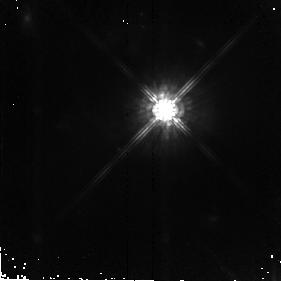
Target: F07599+6508. Instrument: NICMOS/NIC2. Filter: F160W. Exposure: 43 min. Observation ID: n8s212010

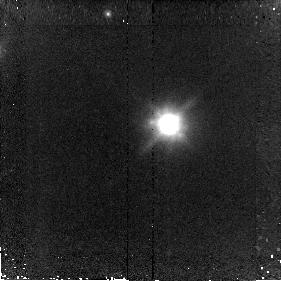
Target: F01004-2237. Instrument: NICMOS/NIC2. Filter: F160W. Exposure: 43 min. Observation ID: n8s204010

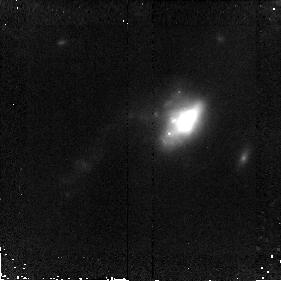
Target: F11095-0238. Instrument: NICMOS/NIC2. Filter: F160W. Exposure: 43 min. Observation ID: n8s215010

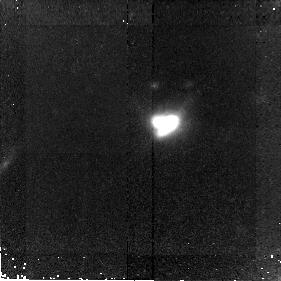
Target: F00397-1312. Instrument: NICMOS/NIC2. Filter: F160W. Exposure: 43 min. Observation ID: n8s202010

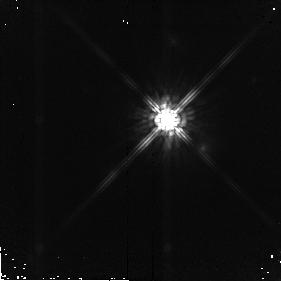
Target: SA107-626. Instrument: NICMOS/NIC2. Filter: F160W. Exposure: 17 min. Observation ID: n8s234020

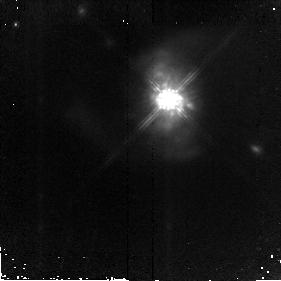
Target: F15462-0450. Instrument: NICMOS/NIC2. Filter: F160W. Exposure: 43 min. Observation ID: n8s223010

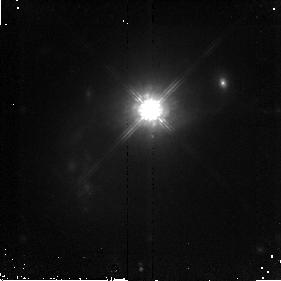
Target: PG0007+106. Instrument: NICMOS/NIC2. Filter: F160W. Exposure: 43 min. Observation ID: n8s228010

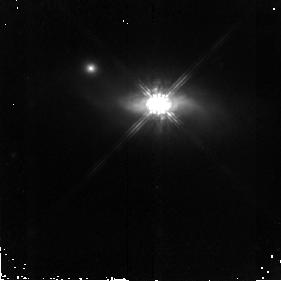
Target: PG1126-041. Instrument: NICMOS/NIC2. Filter: F160W. Exposure: 43 min. Observation ID: n8s231010

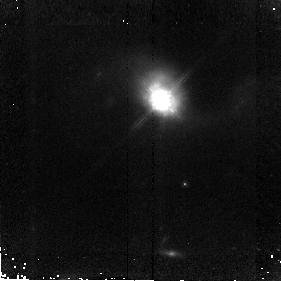
Target: F15130-1958. Instrument: NICMOS/NIC2. Filter: F160W. Exposure: 43 min. Observation ID: n8s222010

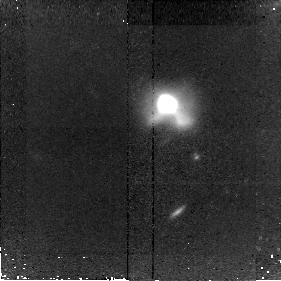
Target: F09539+0857. Instrument: NICMOS/NIC2. Filter: F160W. Exposure: 43 min. Observation ID: n8s214010

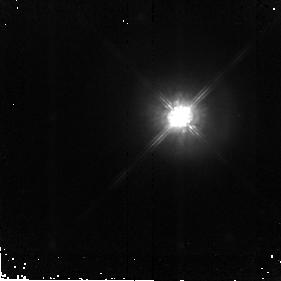
Target: F21219-1757. Instrument: NICMOS/NIC2. Filter: F160W. Exposure: 43 min. Observation ID: n8s226010

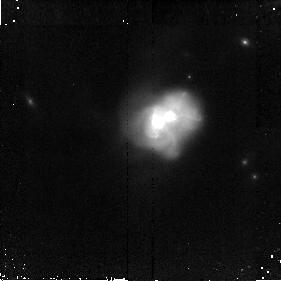
Target: F12072-0444. Instrument: NICMOS/NIC2. Filter: F160W. Exposure: 43 min. Observation ID: n8s217010

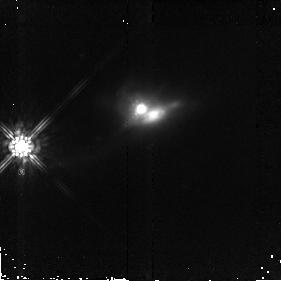
Target: F05024-1941. Instrument: NICMOS/NIC2. Filter: F160W. Exposure: 43 min. Observation ID: n8s210010

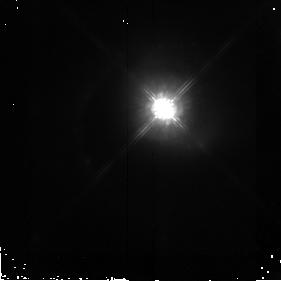
Target: PG0050+124. Instrument: NICMOS/NIC2. Filter: F160W. Exposure: 43 min. Observation ID: n8s229010

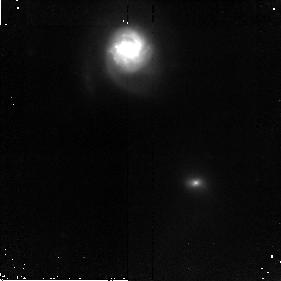
Target: F00456-2904. Instrument: NICMOS/NIC2. Filter: F160W. Exposure: 43 min. Observation ID: n8s203010

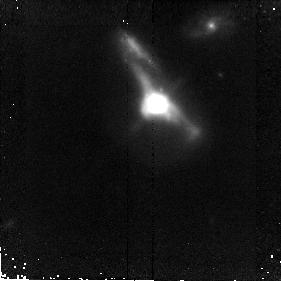
Target: F11506+1331. Instrument: NICMOS/NIC2. Filter: F160W. Exposure: 43 min. Observation ID: n8s216010

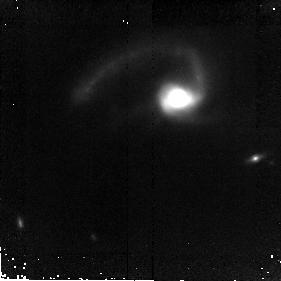
Target: F09039+0503. Instrument: NICMOS/NIC2. Filter: F160W. Exposure: 43 min. Observation ID: n8s213010

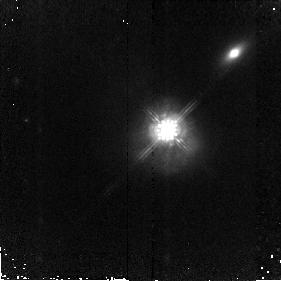
Target: F13218+0552. Instrument: NICMOS/NIC2. Filter: F160W. Exposure: 43 min. Observation ID: n8s219010

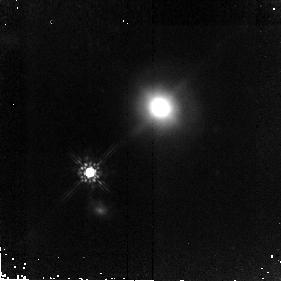
Target: F00188-0856. Instrument: NICMOS/NIC2. Filter: F160W. Exposure: 43 min. Observation ID: n8s201010

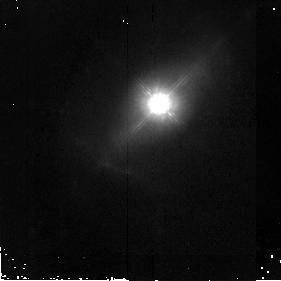
Target: PG1229+204. Instrument: NICMOS/NIC2. Filter: F160W. Exposure: 43 min. Observation ID: n8s232010

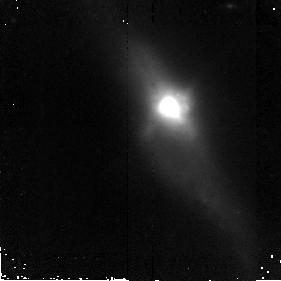
Target: F02021-2103. Instrument: NICMOS/NIC2. Filter: F160W. Exposure: 43 min. Observation ID: n8s206010

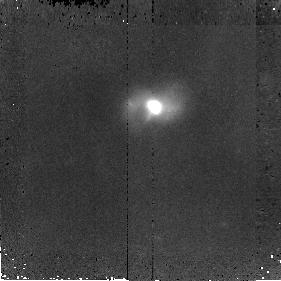
Target: F04313-1649. Instrument: NICMOS/NIC2. Filter: F160W. Exposure: 43 min. Observation ID: n8s209010

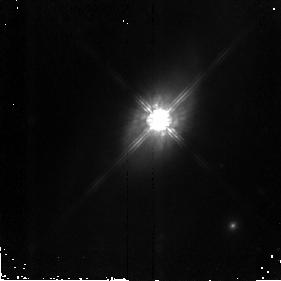
Target: PG2130+099. Instrument: NICMOS/NIC2. Filter: F160W. Exposure: 43 min. Observation ID: n8s233010

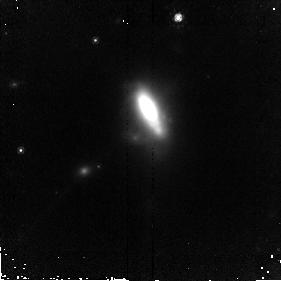
Target: F20414-1651. Instrument: NICMOS/NIC2. Filter: F160W. Exposure: 43 min. Observation ID: n8s225010

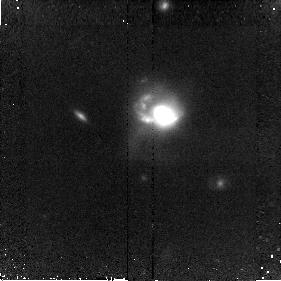
Target: F14070+0525. Instrument: NICMOS/NIC2. Filter: F160W. Exposure: 43 min. Observation ID: n8s220010

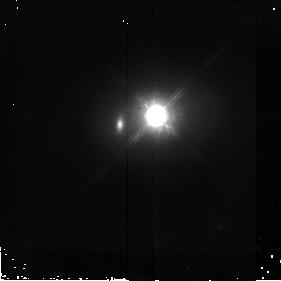
Target: PG1119+120. Instrument: NICMOS/NIC2. Filter: F160W. Exposure: 43 min. Observation ID: n8s230010

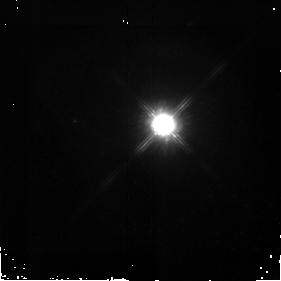
Target: F05189-2524. Instrument: NICMOS/NIC2. Filter: F160W. Exposure: 43 min. Observation ID: n8s211010

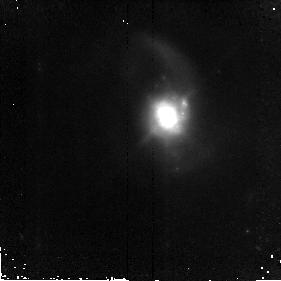
Target: F04103-2838. Instrument: NICMOS/NIC2. Filter: F160W. Exposure: 43 min. Observation ID: n8s208010

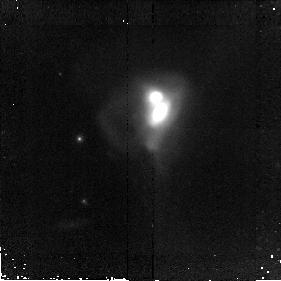
Target: F21329-2346. Instrument: NICMOS/NIC2. Filter: F160W. Exposure: 43 min. Observation ID: n8s227010

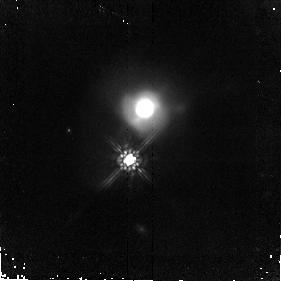
Target: F14197+0813. Instrument: NICMOS/NIC2. Filter: F160W. Exposure: 43 min. Observation ID: n8s221010

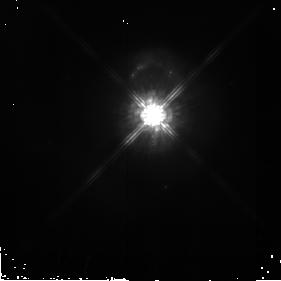
Target: F12540+5708. Instrument: NICMOS/NIC2. Filter: F160W. Exposure: 43 min. Observation ID: n8s218010

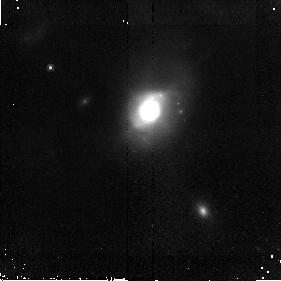
Target: F03250+1606. Instrument: NICMOS/NIC2. Filter: F160W. Exposure: 43 min. Observation ID: n8s207010

The Fundamental Plane of Massive Gas-Rich Mergers (PI: Veilleux, Sylvain)

We propose deep NICMOS H-band imaging of a carefully selected sample of 33 luminous, late-stage galactic mergers. This program is part of a comprehensive investigation of the most luminous mergers in the nearby universe, the ultraluminous infrared galaxies (ULIGs). The high-resolution HST images will complement an extensive set of ground-based data that include long-slit NIR spectra from a recently approved Large VLT Programme. This unique dataset will allow us to derive with unprecedented precision structural -and- kinematic parameters for a large unbiased sample of objects spanning the entire ULIG luminosity function. These data will refine the fundamental plane of massive gas-rich mergers and enable us to answer the following questions: (1) Do ultraluminous mergers form elliptical galaxies, and in particular, giant ellipticals? (2) Do ULIGs evolve into optically bright QSOs? The results from this detailed study of massive mergers in the local universe will be relevant to understanding galaxy formation and evolution at earlier epochs, and in particular, the dusty sub-mm population that accounts for more than half of the star formation at z > 1.